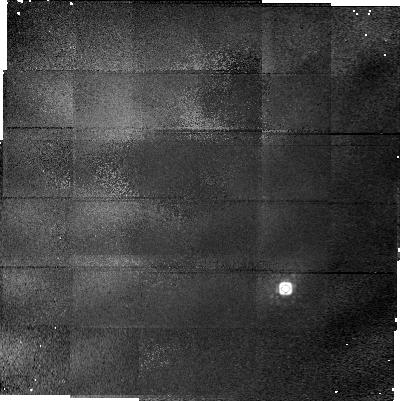
Target: PG1329+412. Instrument: NICMOS/NIC1. Filter: F160W. Exposure: 23 min. Observation ID: n47h09010

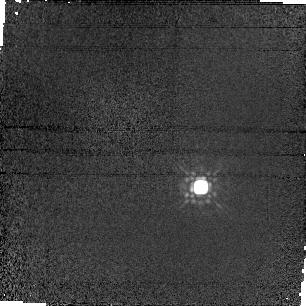
Target: PG2112+059. Instrument: NICMOS/NIC1. Filter: F160W. Exposure: 7 min. Observation ID: n47h12020

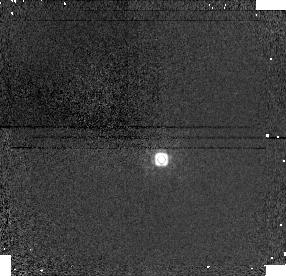
Target: 3C286. Instrument: NICMOS/NIC1. Filter: F160W. Exposure: 8 min. Observation ID: n47h08020

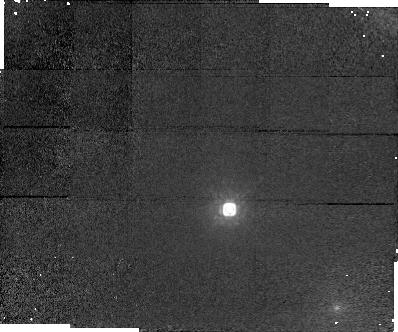
Target: PHL1226. Instrument: NICMOS/NIC1. Filter: F160W. Exposure: 16 min. Observation ID: n47h02020

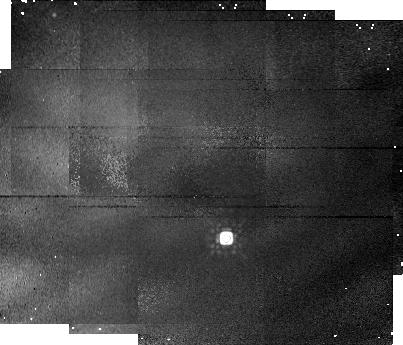
Target: PKS0454+039. Instrument: NICMOS/NIC1. Filter: F160W. Exposure: 16 min. Observation ID: n47h04010

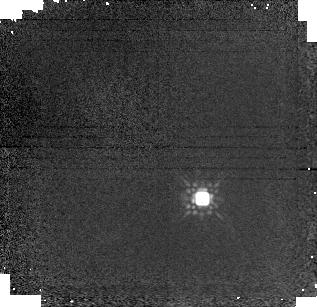
Target: PB3977. Instrument: NICMOS/NIC1. Filter: F160W. Exposure: 14 min. Observation ID: n47h10010

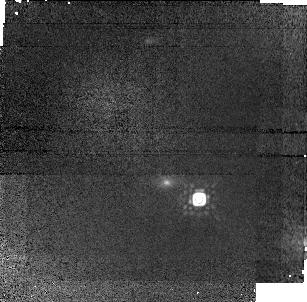
Target: Q1209+1046. Instrument: NICMOS/NIC1. Filter: F160W. Exposure: 37 min. Observation ID: n47h06010

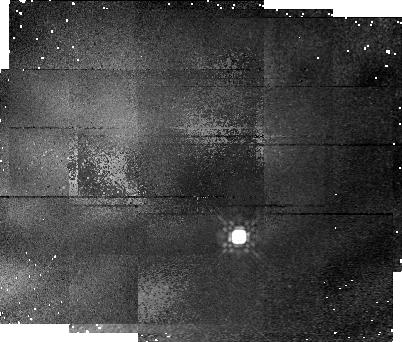
Target: PKS0420-01. Instrument: NICMOS/NIC1. Filter: F160W. Exposure: 16 min. Observation ID: n47h03010

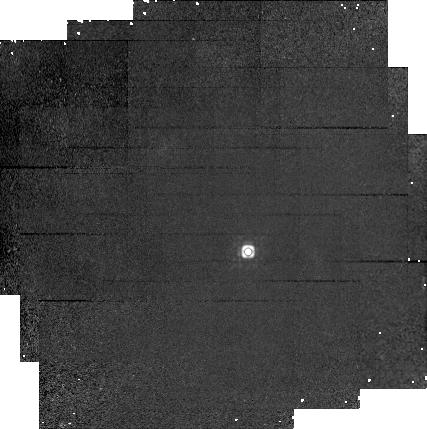
Target: 3C336. Instrument: NICMOS/NIC1. Filter: F160W. Exposure: 34 min. Observation ID: n47h11010

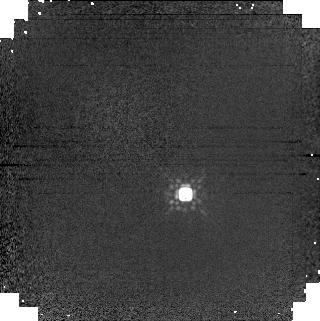
Target: PG1247+268. Instrument: NICMOS/NIC1. Filter: F160W. Exposure: 7 min. Observation ID: n47h07020

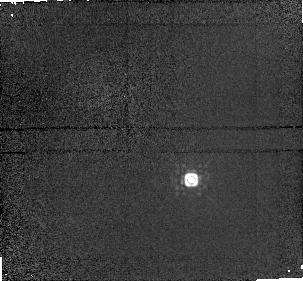
Target: 3C446. Instrument: NICMOS/NIC1. Filter: F160W. Exposure: 5 min. Observation ID: n47h13030

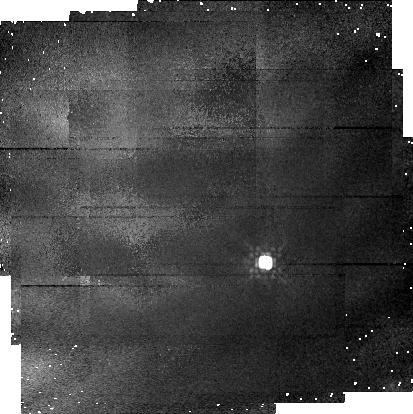
Target: PG0117+213. Instrument: NICMOS/NIC1. Filter: F160W. Exposure: 11 min. Observation ID: n47h01010

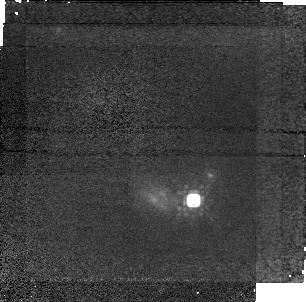
Target: 3C196. Instrument: NICMOS/NIC1. Filter: F160W. Exposure: 37 min. Observation ID: n47h05010

Gravitational Lensing by Damped Ly-Alpha Absorbers (PI: Smette, Alain)

Damped Ly-Alpha (DLAs) are thought to arise in the disk of the progenitors of present-day spiral galaxies. Recent surveys reveal that they contain a large fraction of the HI at high redshift, in quantities similar to the one needed to form the entire star population in the local Universe; thus the redshift evolution of the HI content of the Universe may provide clues to the evolution of the overall star formation rate. However, we recently found indications that existing surveys for z< 1 DLAs may be affected by the magnification bias due to gravitational lensing (Smette, Claeskens & Surdej 1997). On the other hand, HST images of QSOs with 0.4 < z < 1 DLAs were studied by Le Brun et al. (1996): several of them lie at impact parameter similar to the Einstein radius of the absorber, as derived from its luminosity. We thus expect that some of these QSOs be multiply imaged by their absorbers, but with a secondary image possibly severely absorbed by dust located in the galaxy. We suggest a search for possible secondary images due to gravitational lensing by the galaxy responsible of the absorption; we therefore propose to obtain IR images with NICMOS of 13 quasars in the spectrum of which DLAs, 21 cm or strong MgII absorption lines have been detected. As multiple images offer a direct mean of measuring the mass of the lens, HST would thus directly determine the mass associated with DLA absorbers and test the dark matter hypothesis for spiral galaxies in a way which do not rely on their dynamical properties.